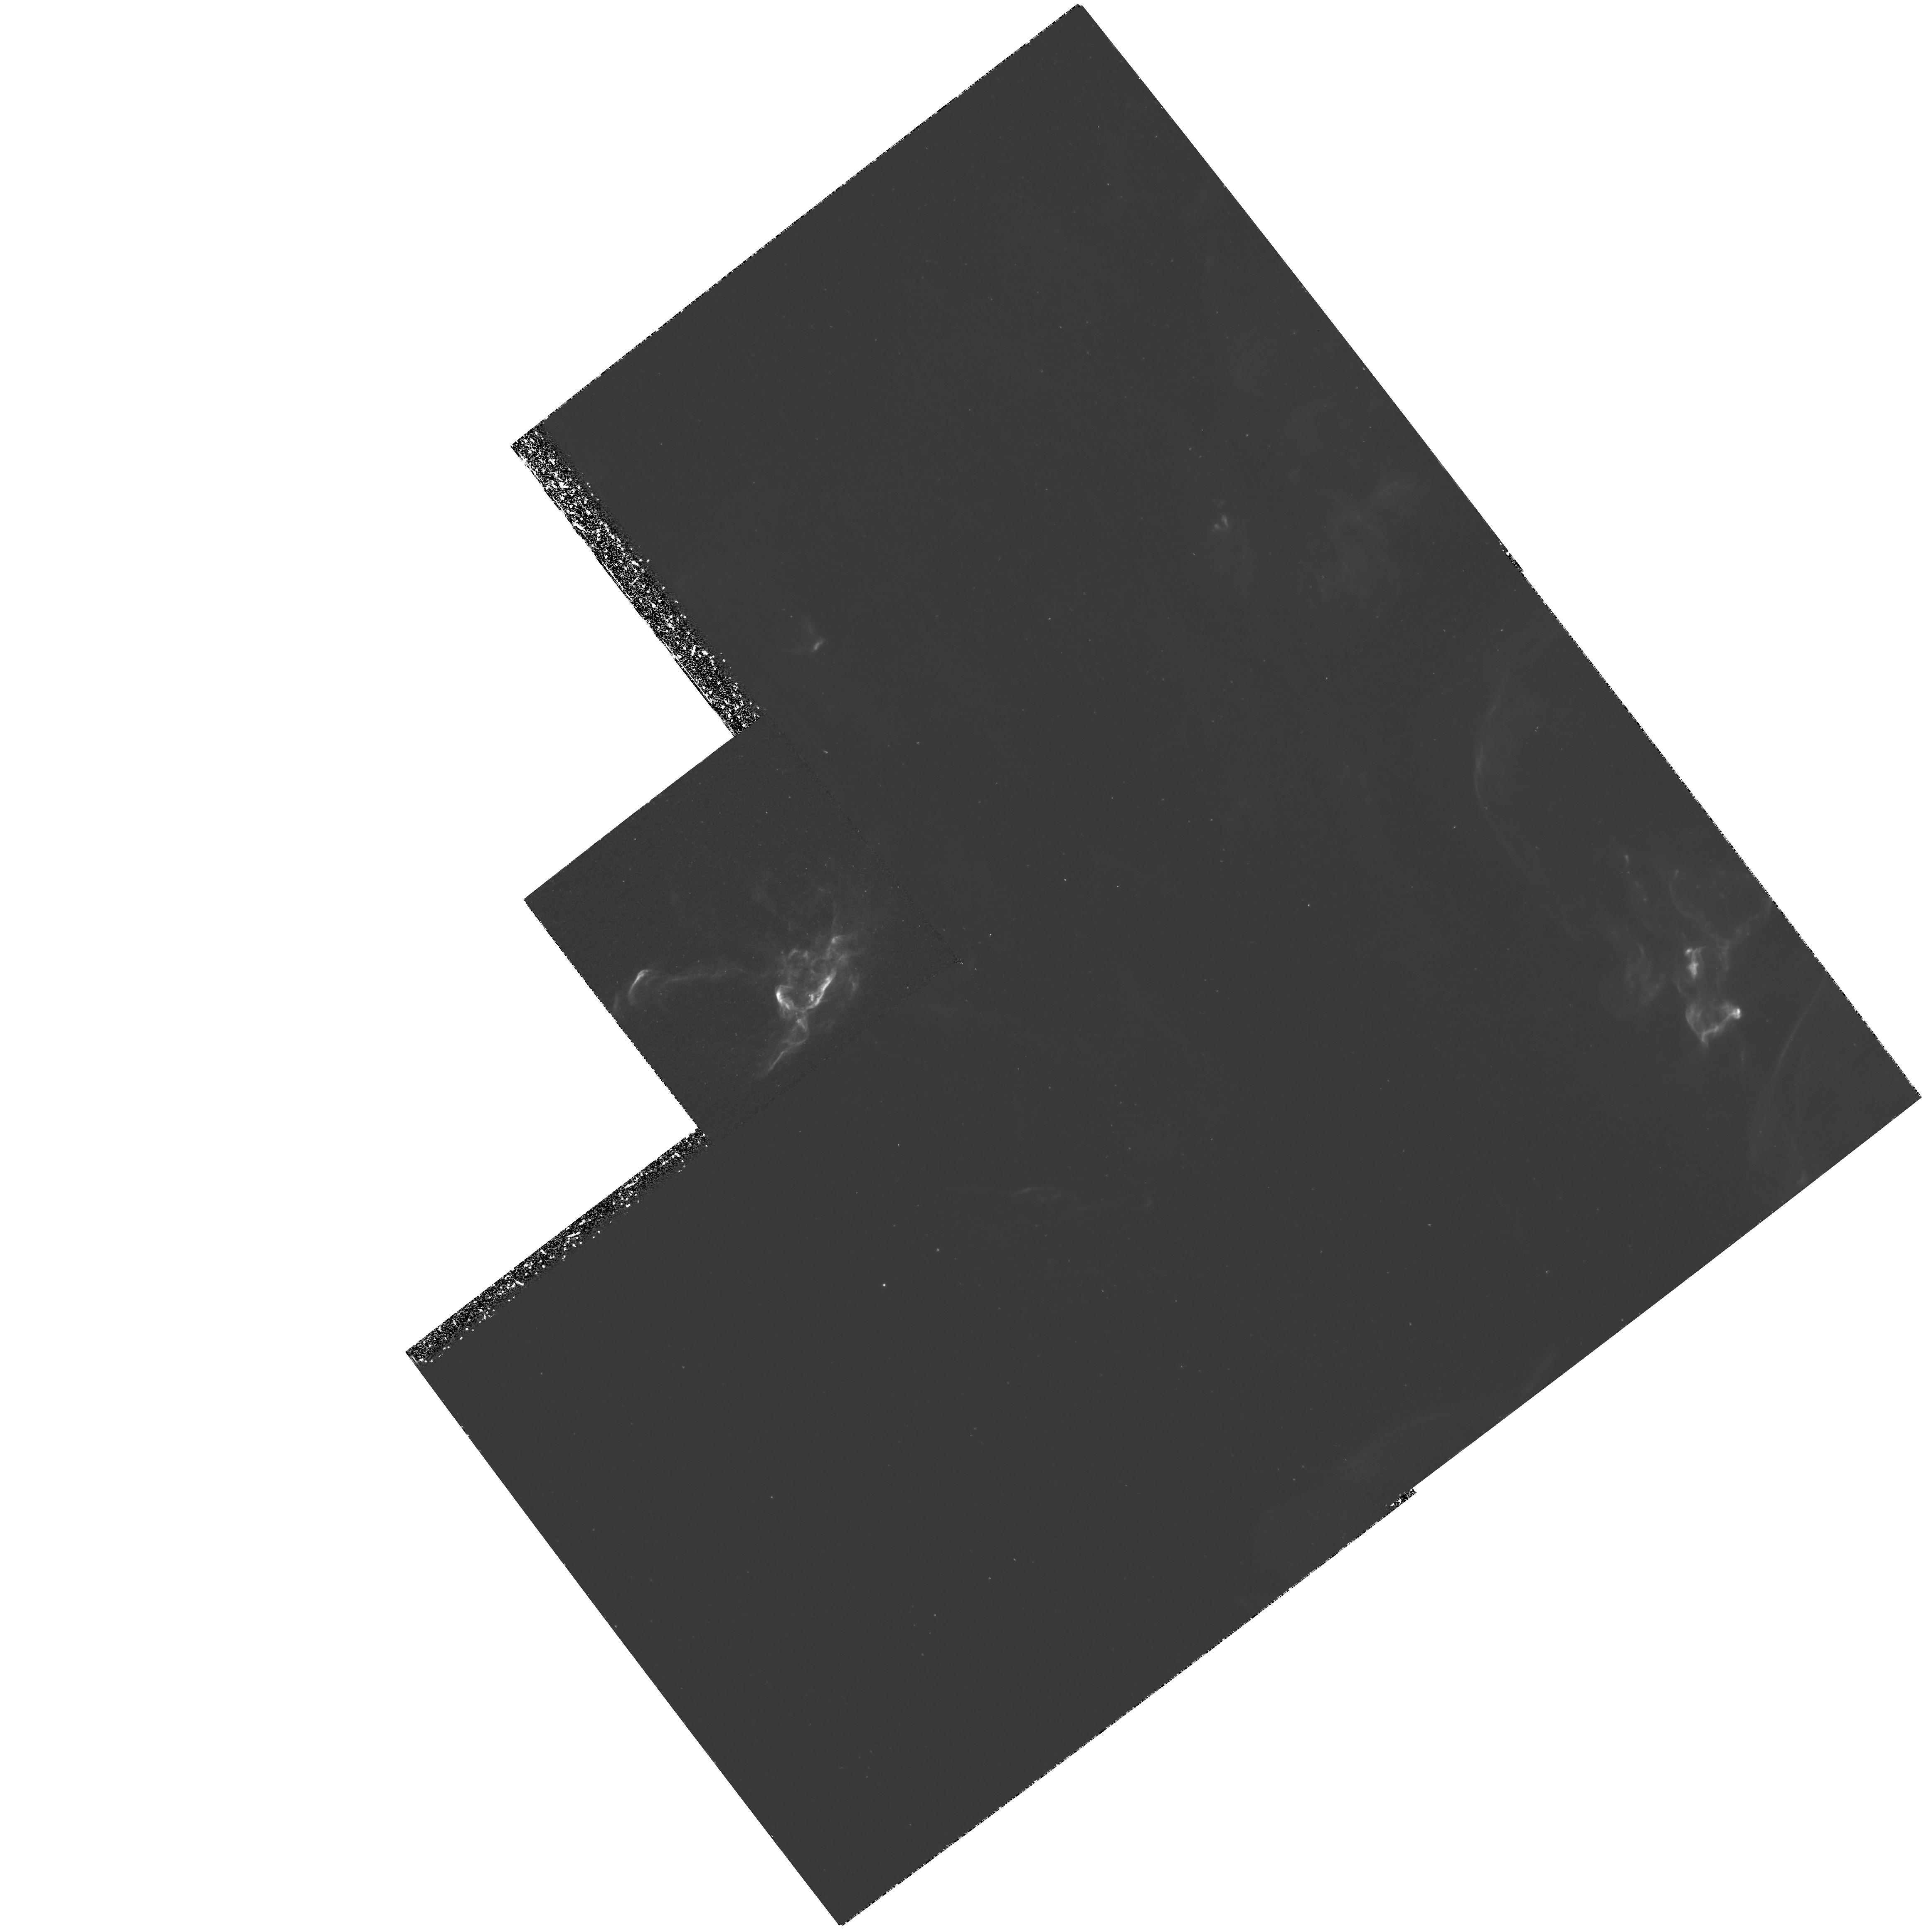
Target: HH29
Instrument: WFPC2/PC
Filter: F656N
Exposure: 3.1 h
Observation ID: hst_6824_01_wfpc2_pc_f656n_u4fu01

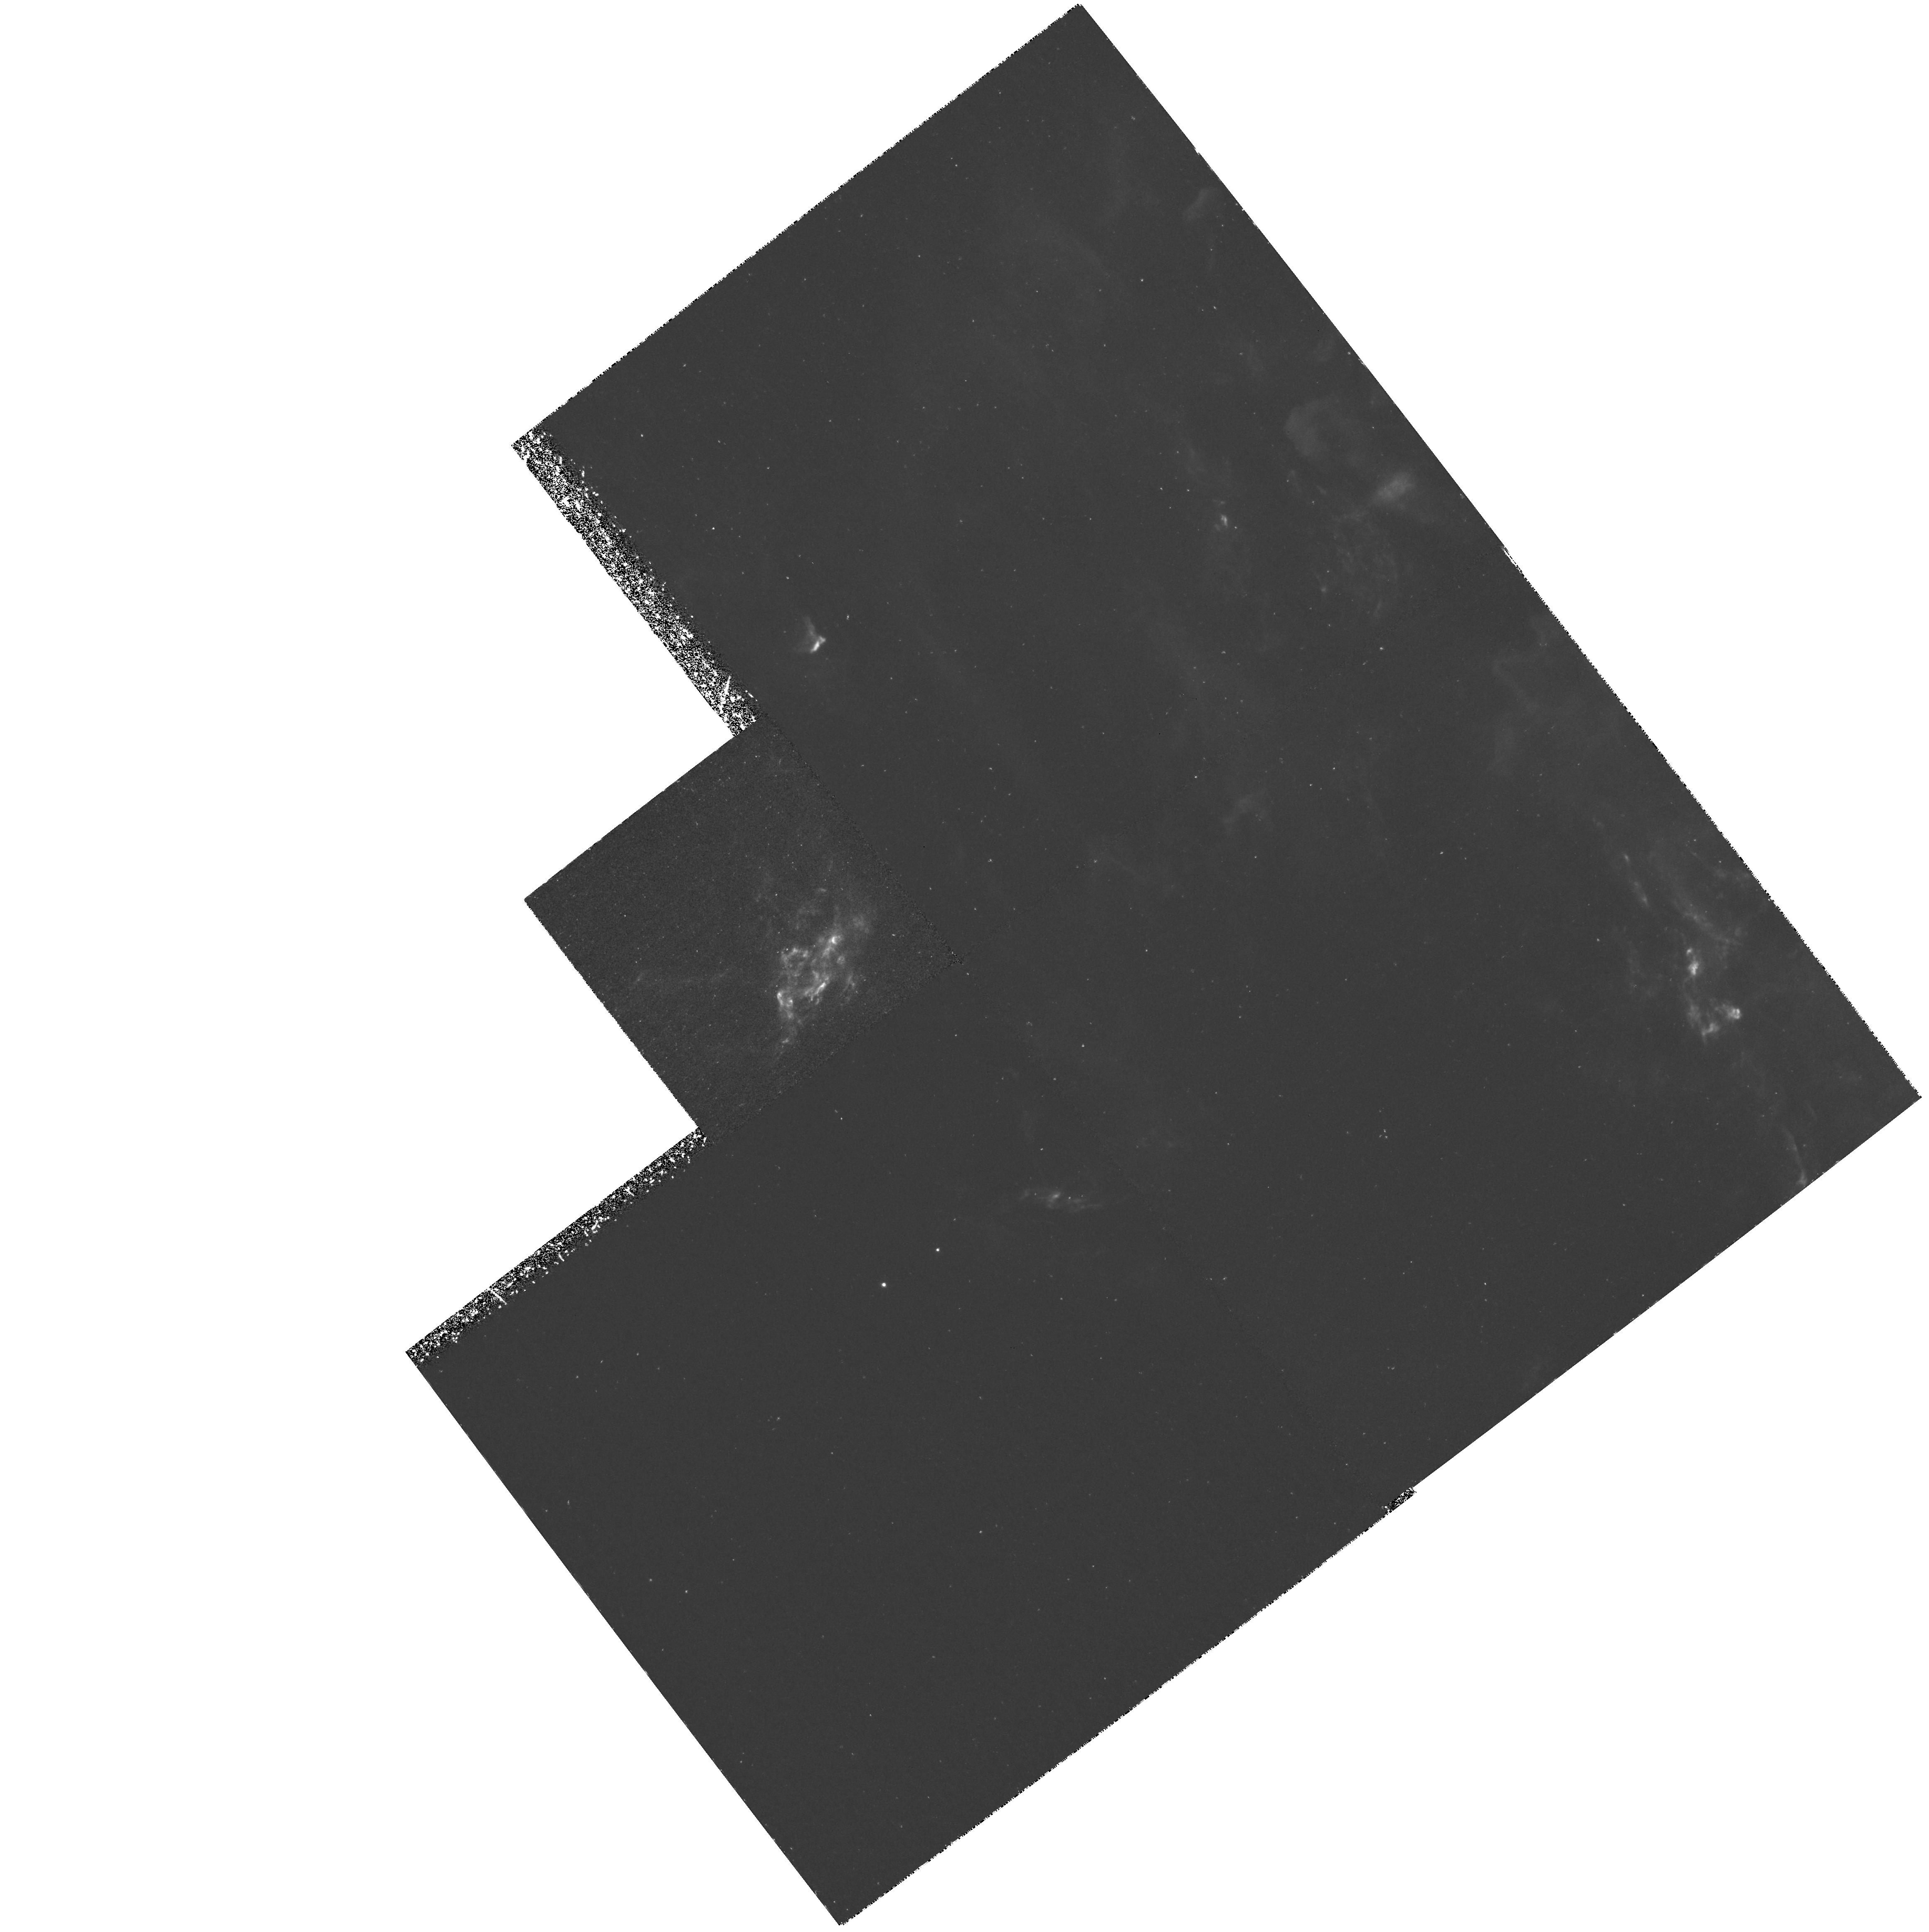
Target: HH29
Instrument: WFPC2/PC
Filter: F673N
Exposure: 3.1 h
Observation ID: hst_6824_01_wfpc2_pc_f673n_u4fu01

PC Imaging of HH29: The Nearest Interstellar Shock (PI: Devine, David)

High resolution imaging of HH objects associated with stellar jets allows us to investigate the interaction zone where the jet impacts the surrounding medium, the resulting shock structures that are formed, and the temporal behavior of the jet itself. We propose narrow band H Alpha \ and SII PC imaging of HH29, which is associated with the well studied L1551-IRS5 flow located at a distance of approximately 150 pc. HH29 is one of the closest HH objects that is bright enough for study with the PC, allowing us to investigate shock structures associated with the outflow from a forming star at the unprecedented scale of 7.5 AU. This will impact our understanding of interstellar jets, shocks, and jet driven outflow models.